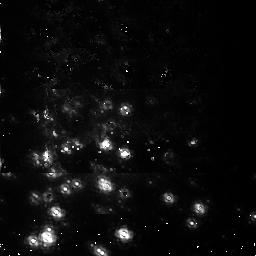
Target: NGC3603. Instrument: NICMOS/NIC1. Filter: F095N. Exposure: 54 min. Observation ID: n3tq01010

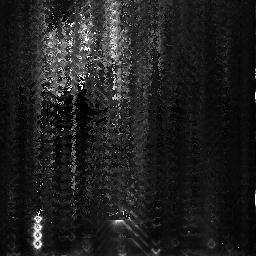
Target: NGC3603. Instrument: NICMOS/NIC3. Filter: F108N. Exposure: 11 min. Observation ID: n3tq03010

NICMOS Intermediate Focus/Alignment (PI: Schneider, Glenn)

# The purpose of this activity is to perform a series of iterative adjustments of the NICMOS pupil alignment mechanism to establish the initial optical alignment in focus and tilt for all three cameras. This proposal has been broken down into 4 sub-proposals to make implementation easier. The four phases of the NICMOS Focus/Alignment activity are: # 1) Pre-Alignment Check-out (prop 7134) 2) Coarse Optical Alignment (Initial Focus Sweep) (prop 7041) 3) Intermediate Focus/Alignment (prop 7135) 4) Fine Optical Alignment (prop 7042) # This is proposal 7135; Intermediate Focus/Alignment --------------------------------------------------- Objectives: a) Estimate PAM focus and X/Y tilt for each camera b) Check performance over camera fields of view c) Allow sufficient time for dewar temperatures to equilibrate before next activity